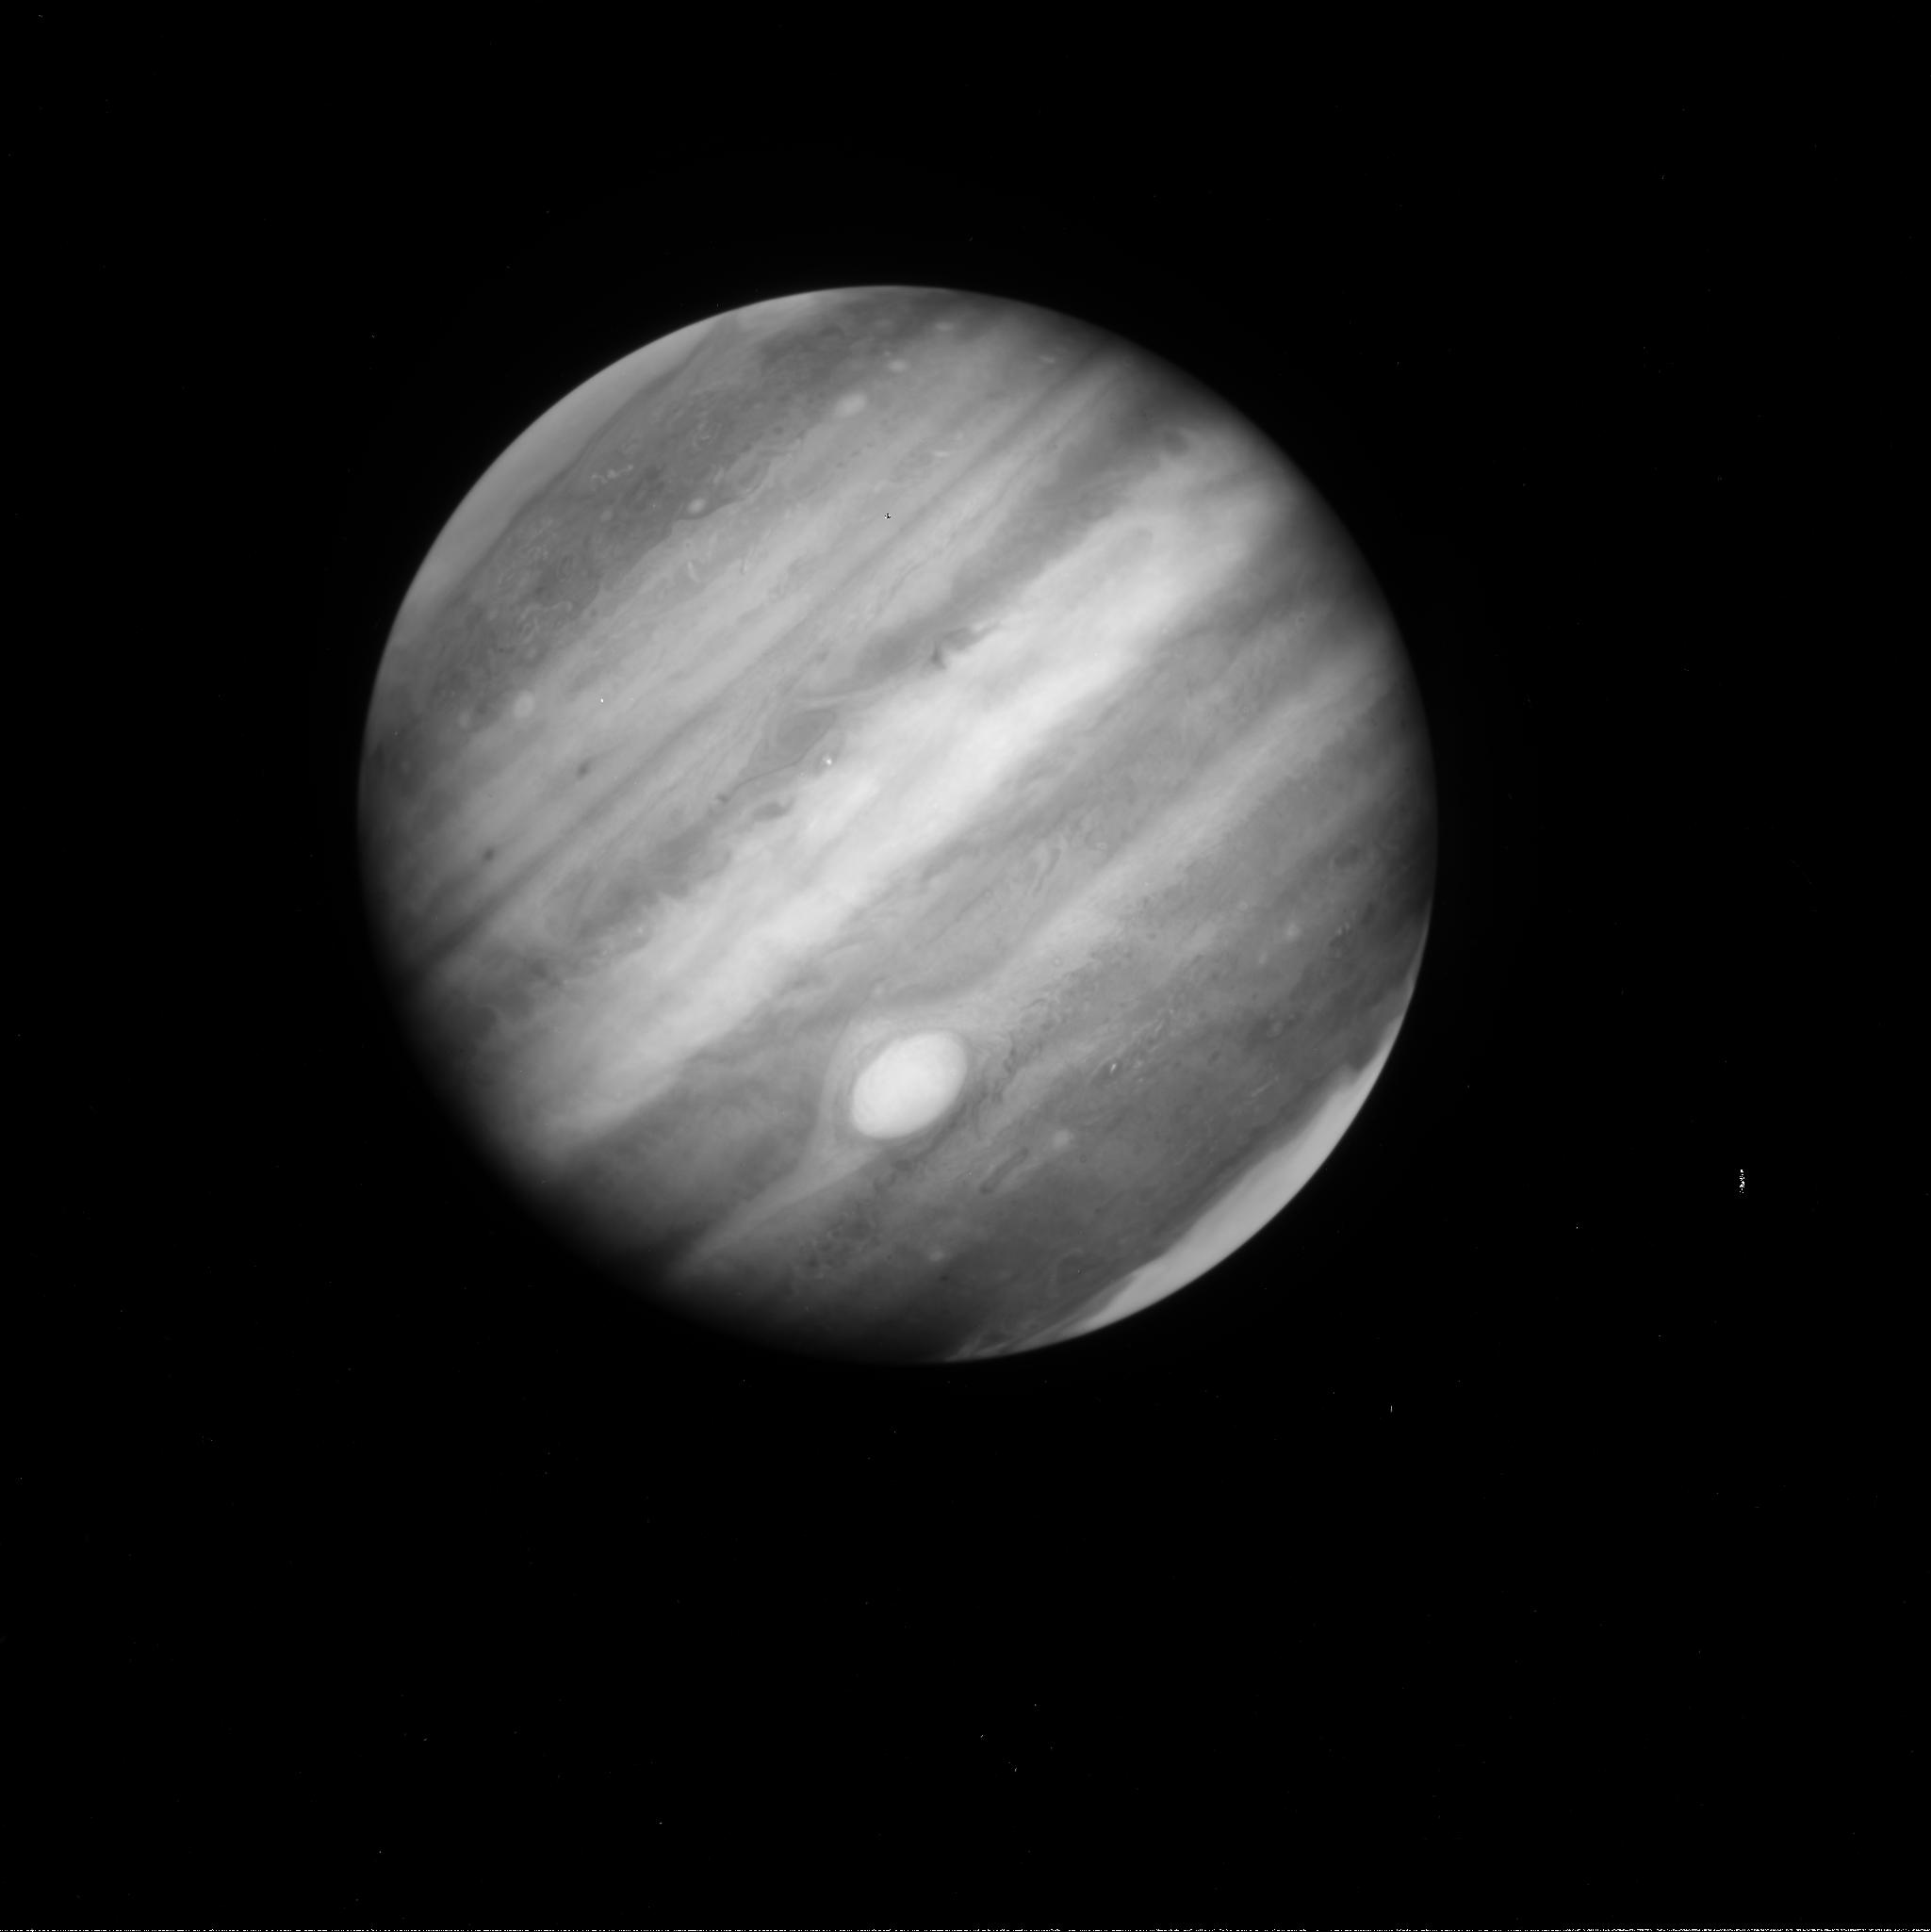
Target: JUPITER-A1. Instrument: WFC3/UVIS. Filter: FQ889N. Exposure: 1 min. Observation ID: ib4v11mtq

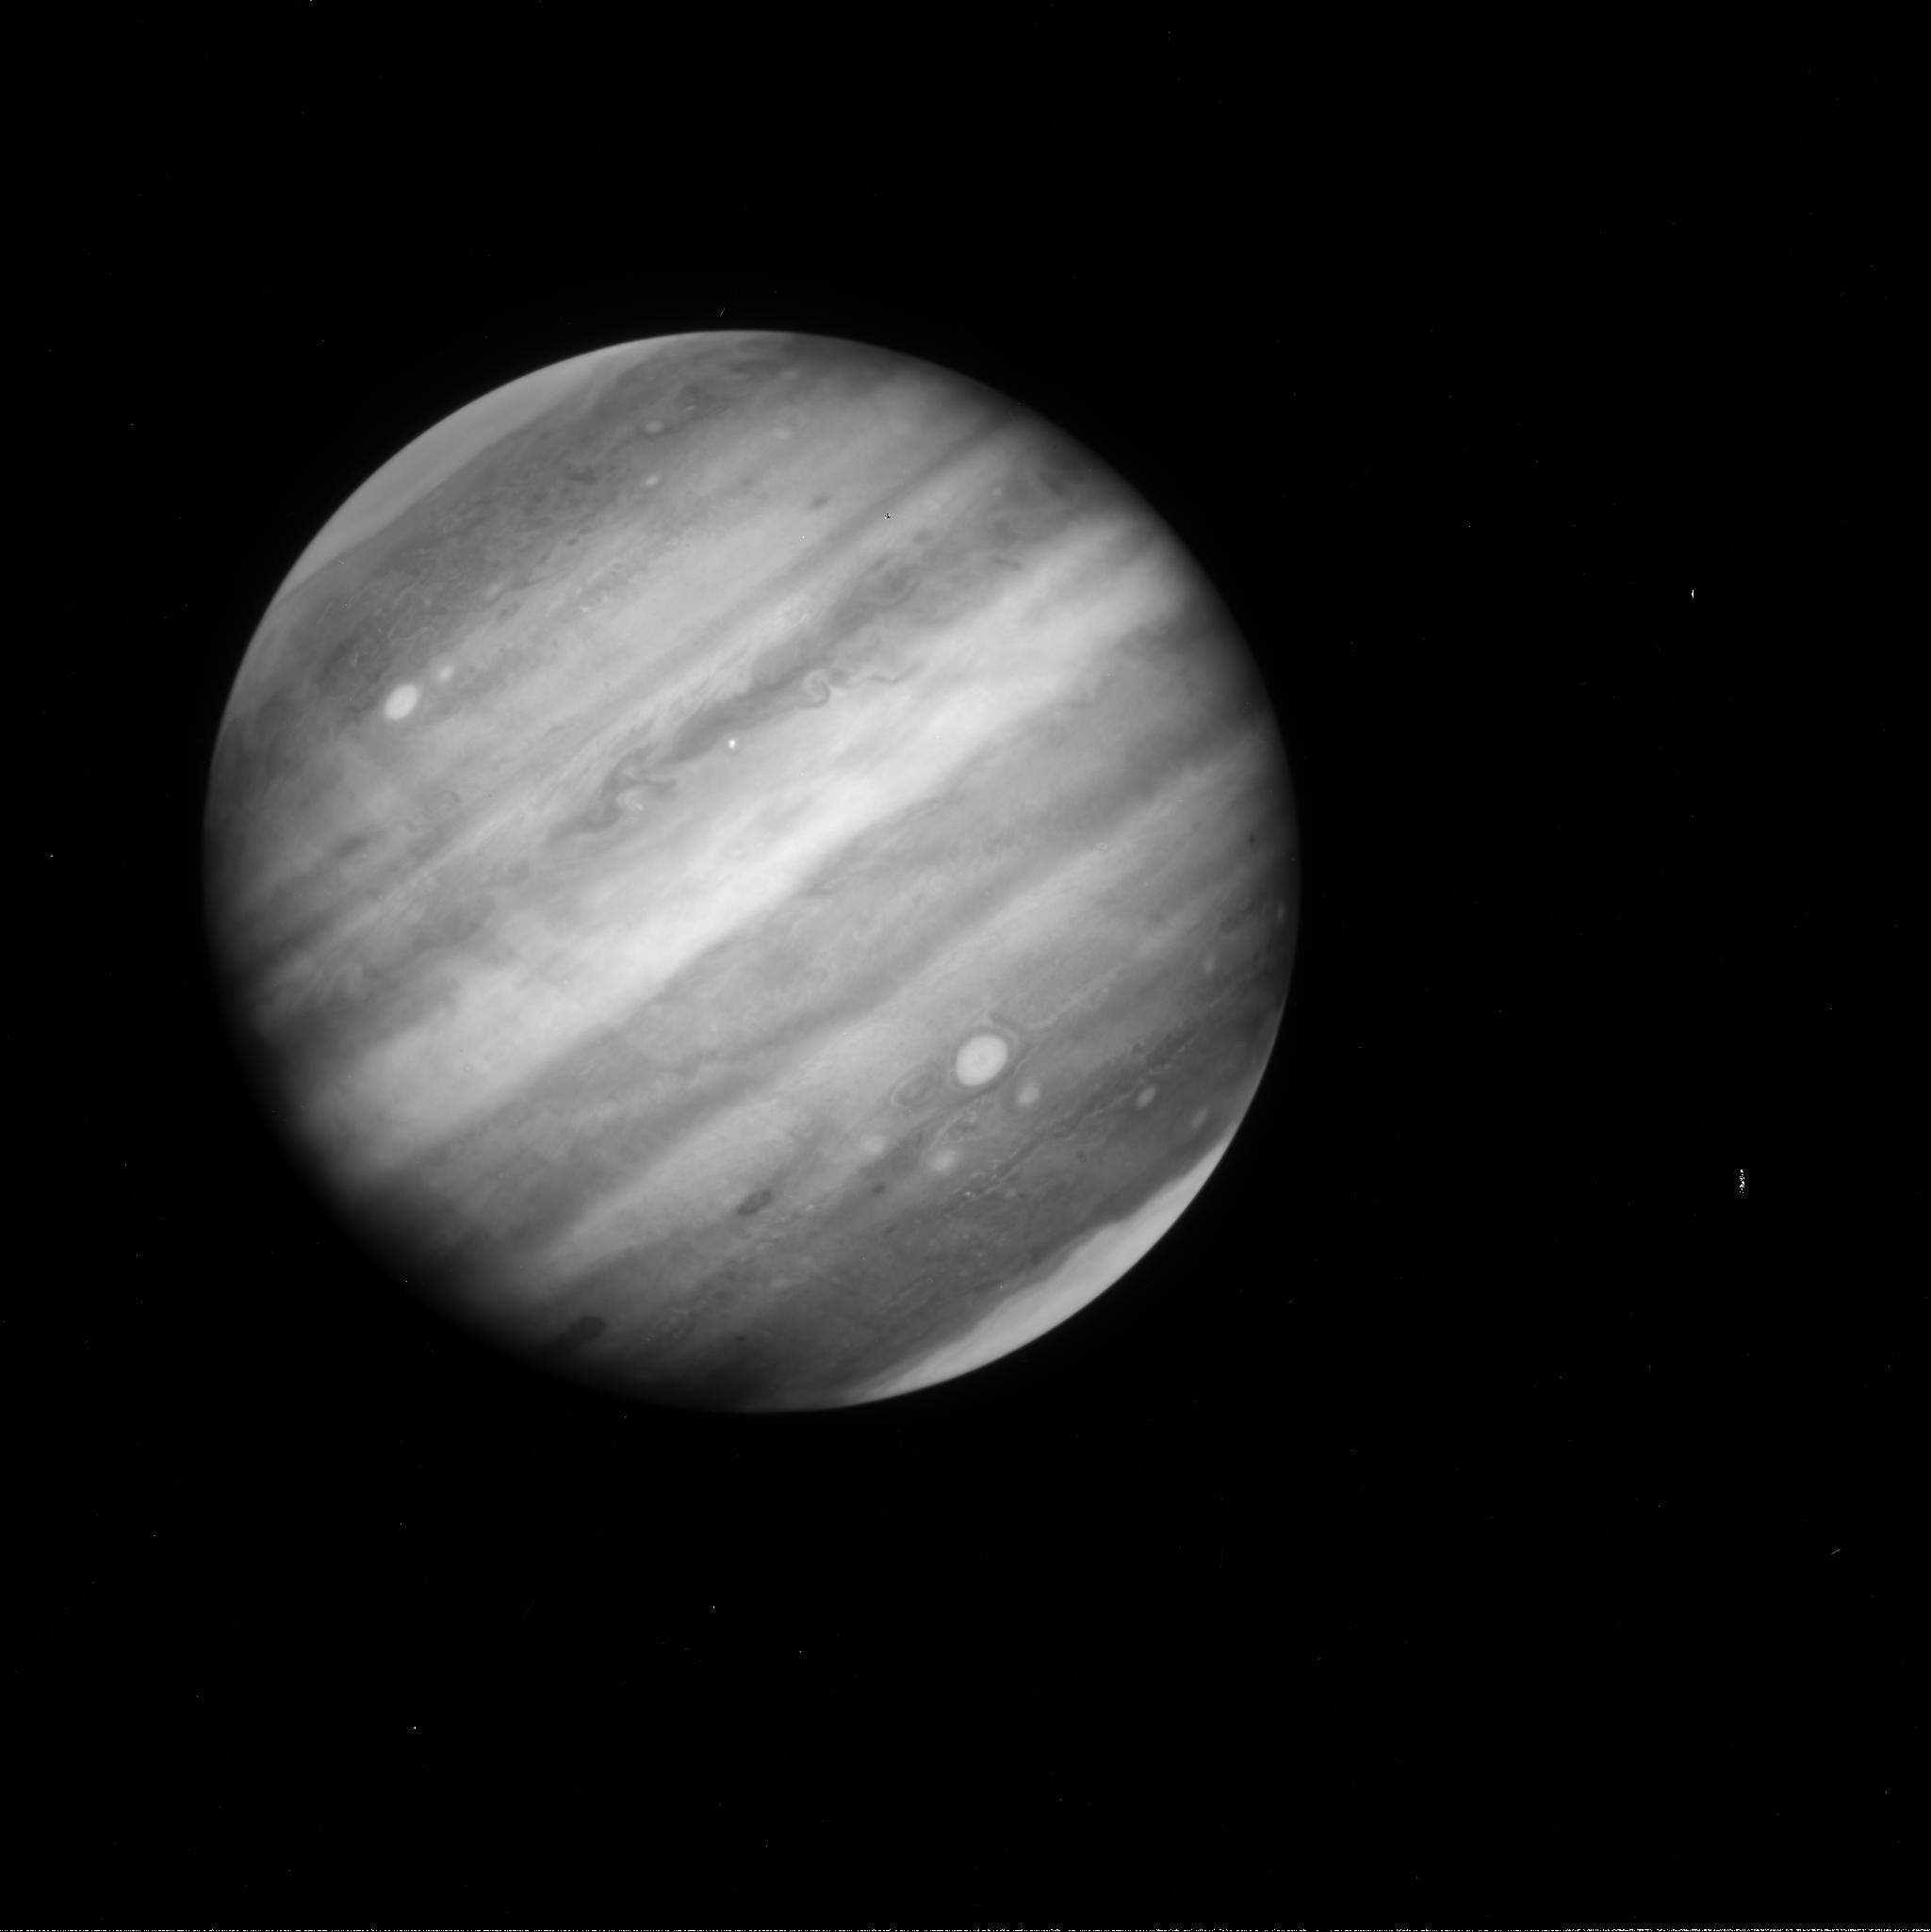
Target: JUPITER-B1. Instrument: WFC3/UVIS. Filter: FQ889N. Exposure: 1 min. Observation ID: ib4v21giq

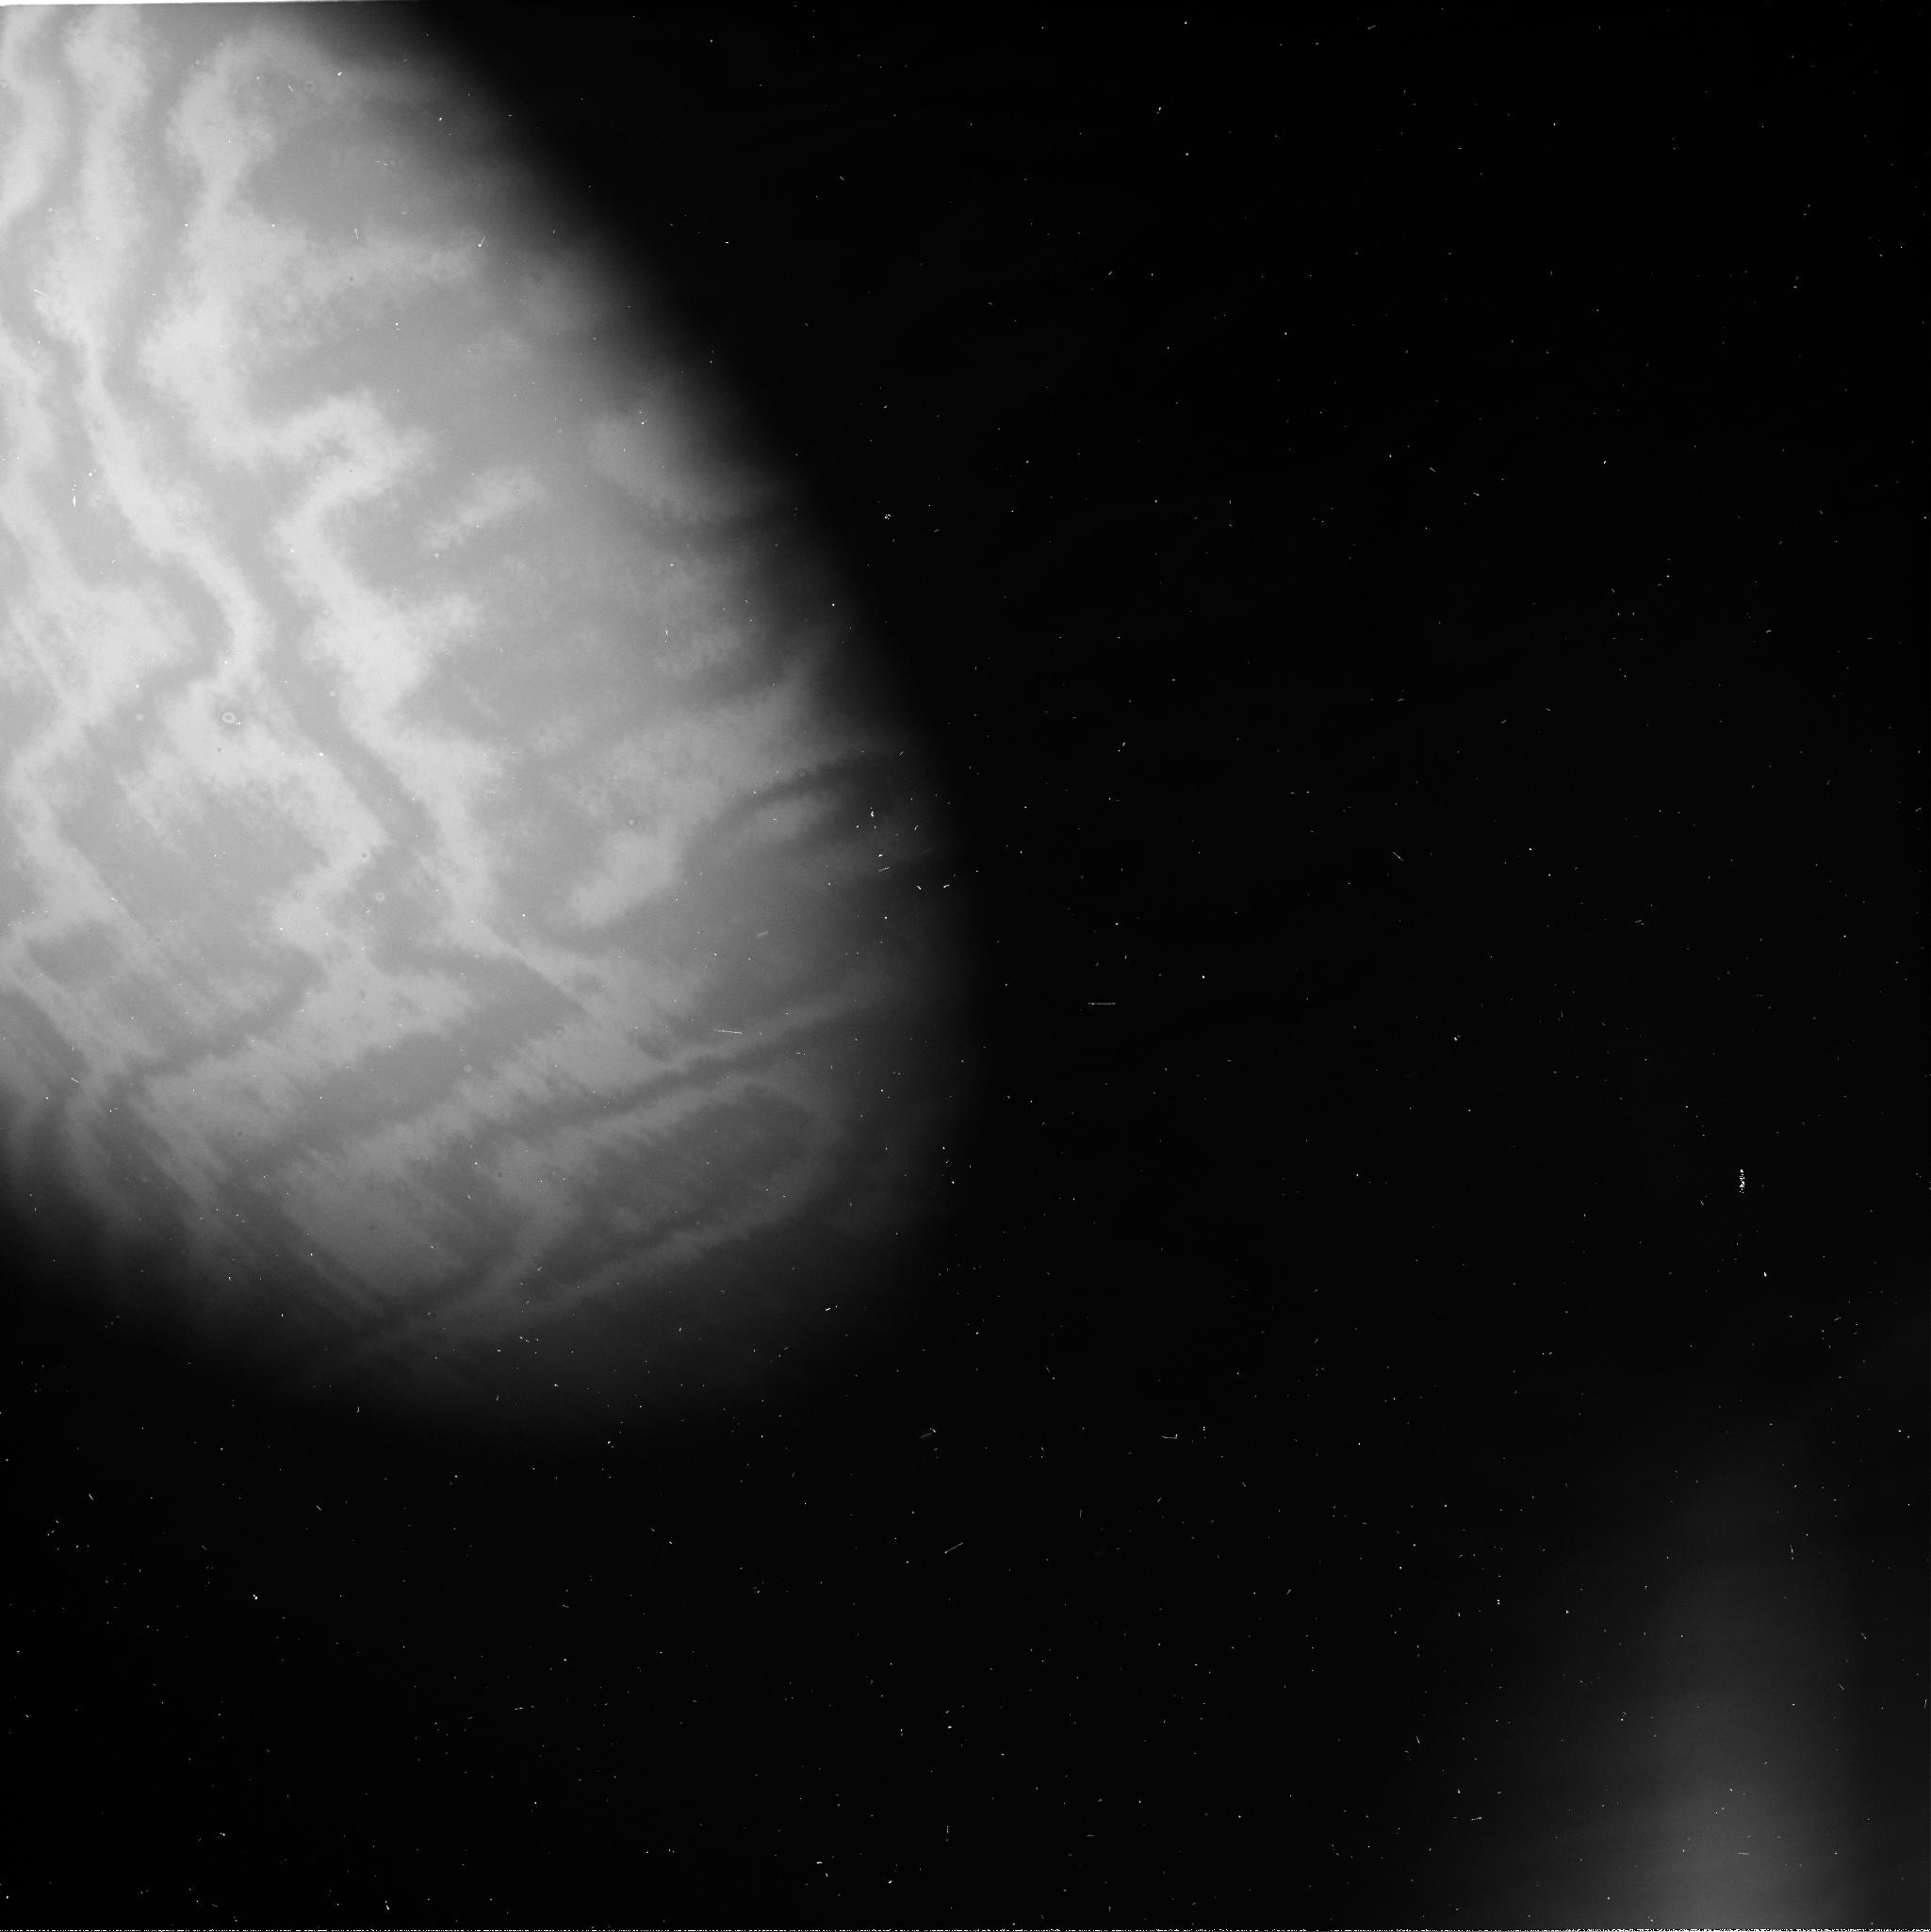
Target: JUPITER-B3. Instrument: WFC3/UVIS. Filter: FQ889N. Exposure: 1 min. Observation ID: ib4v23h6q

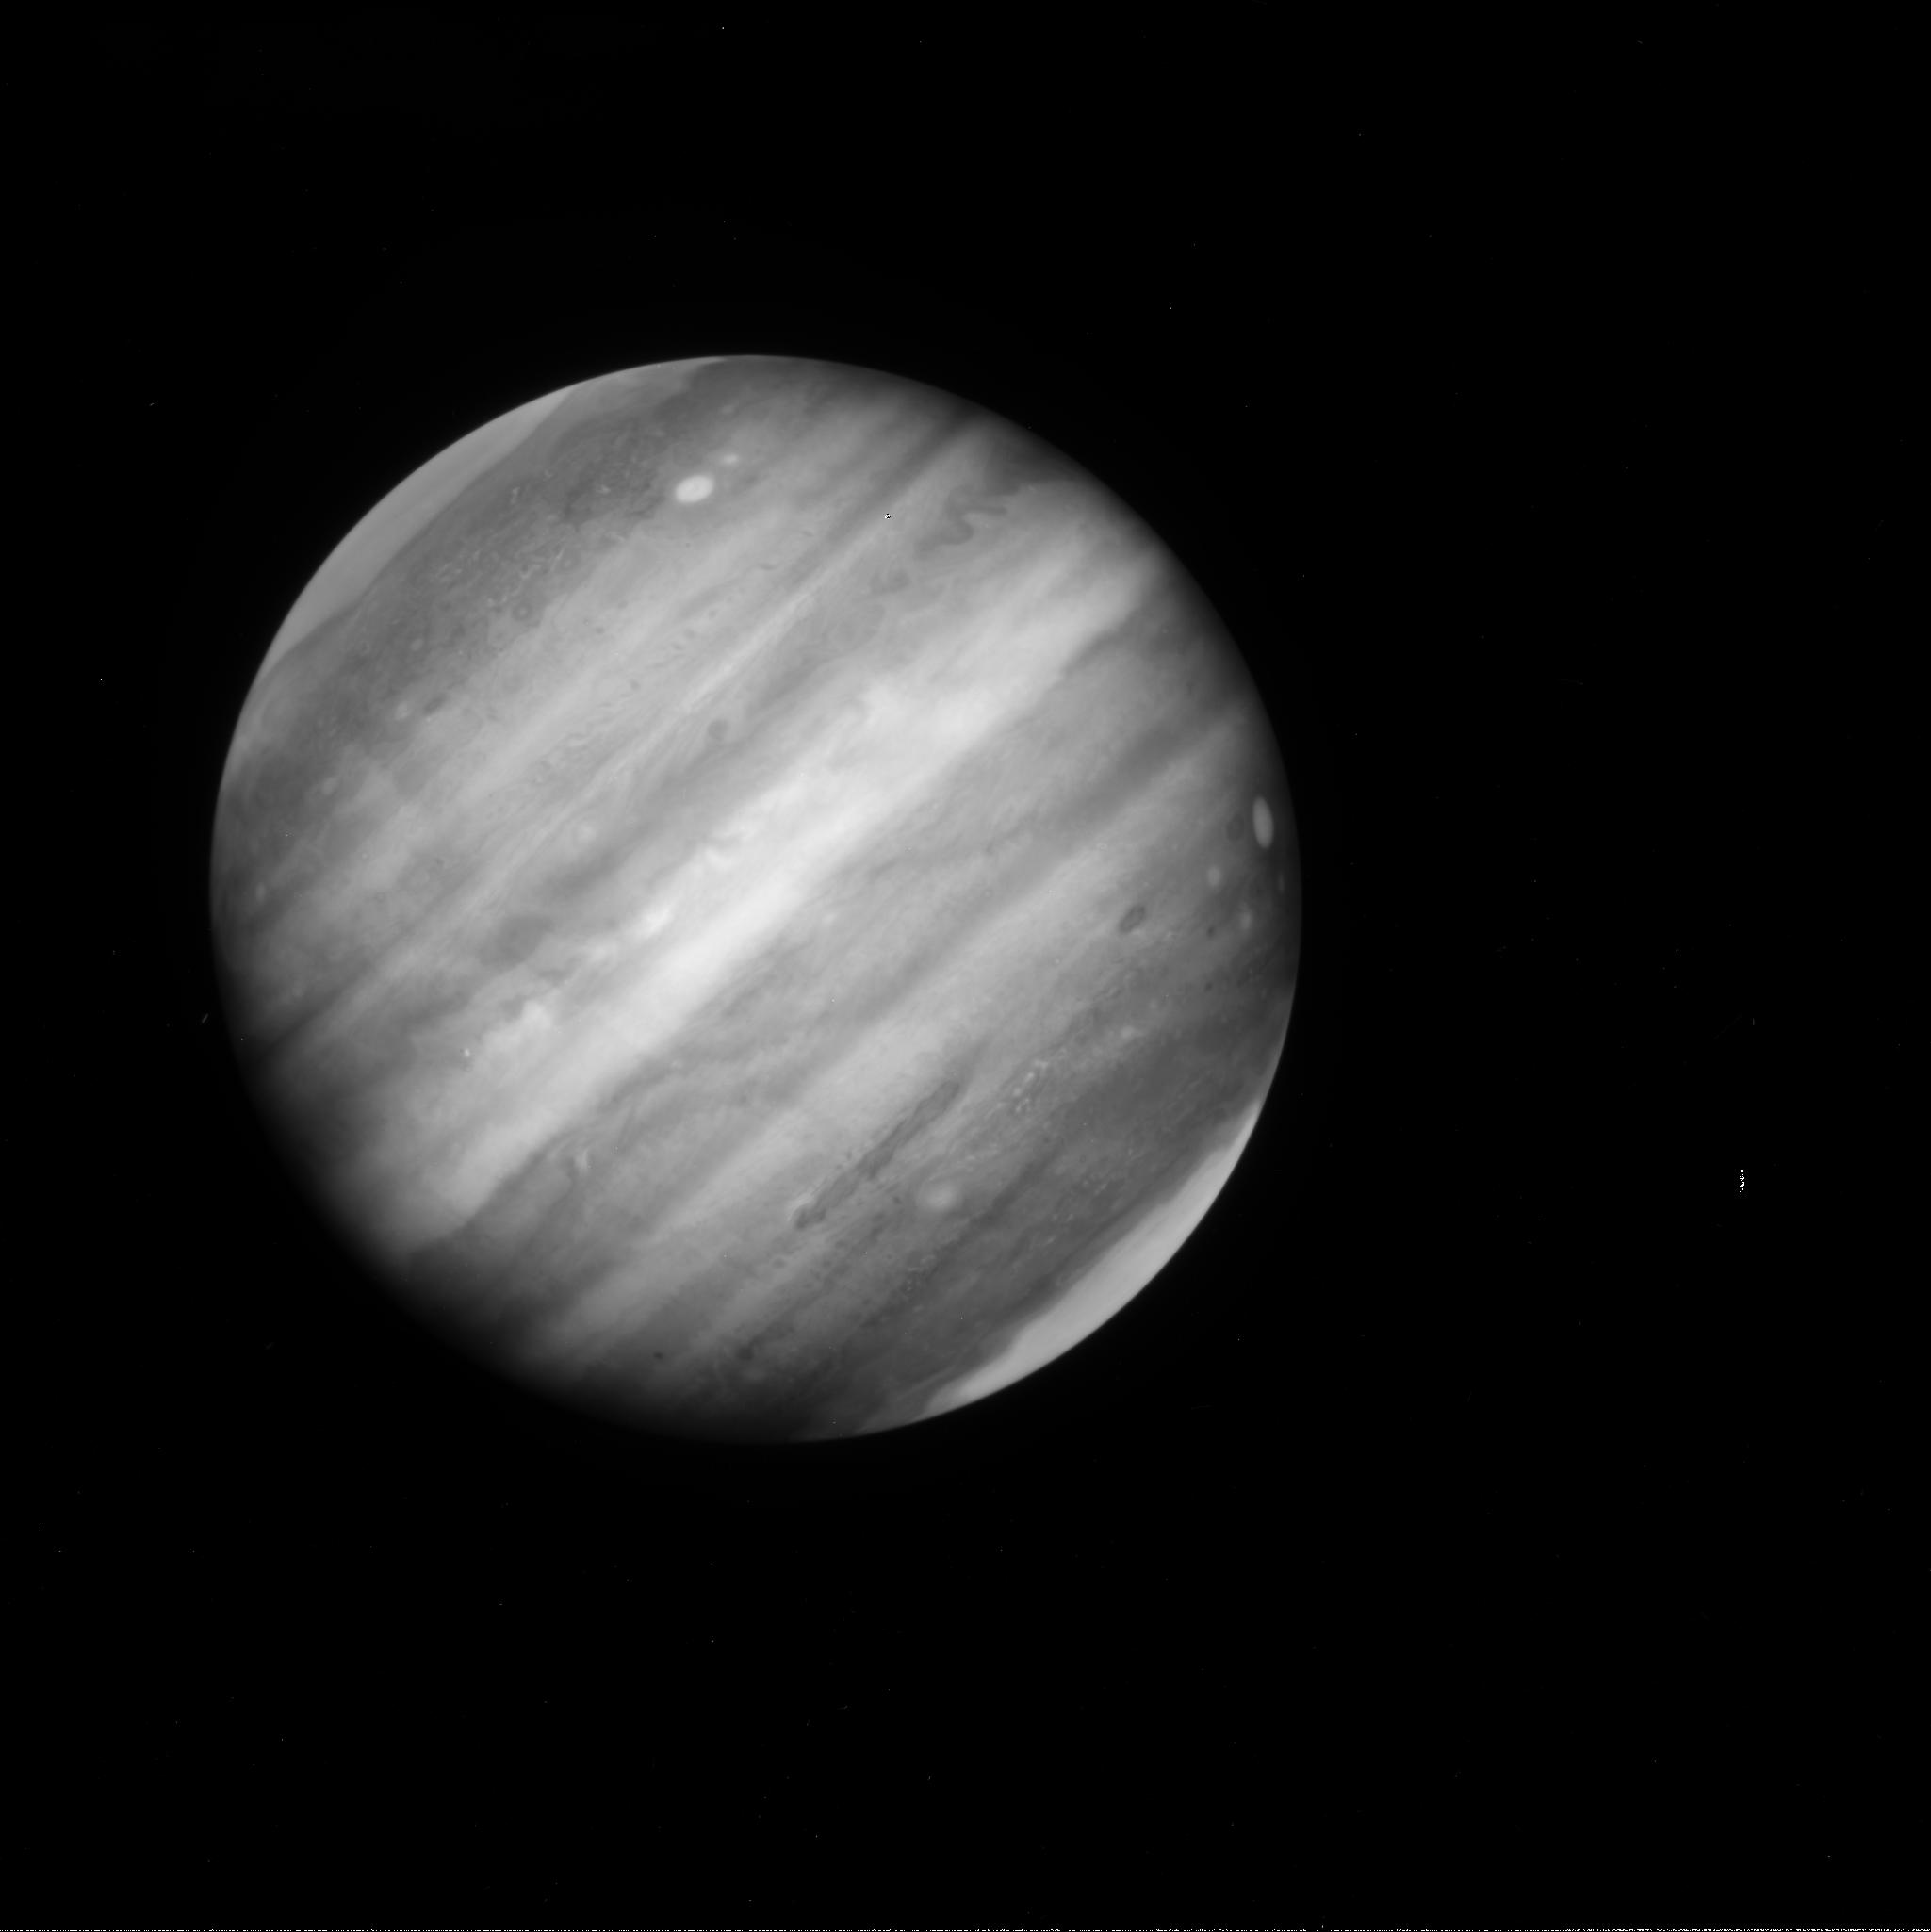
Target: JUPITER-B2. Instrument: WFC3/UVIS. Filter: FQ889N. Exposure: 1 min. Observation ID: ib4v22guq

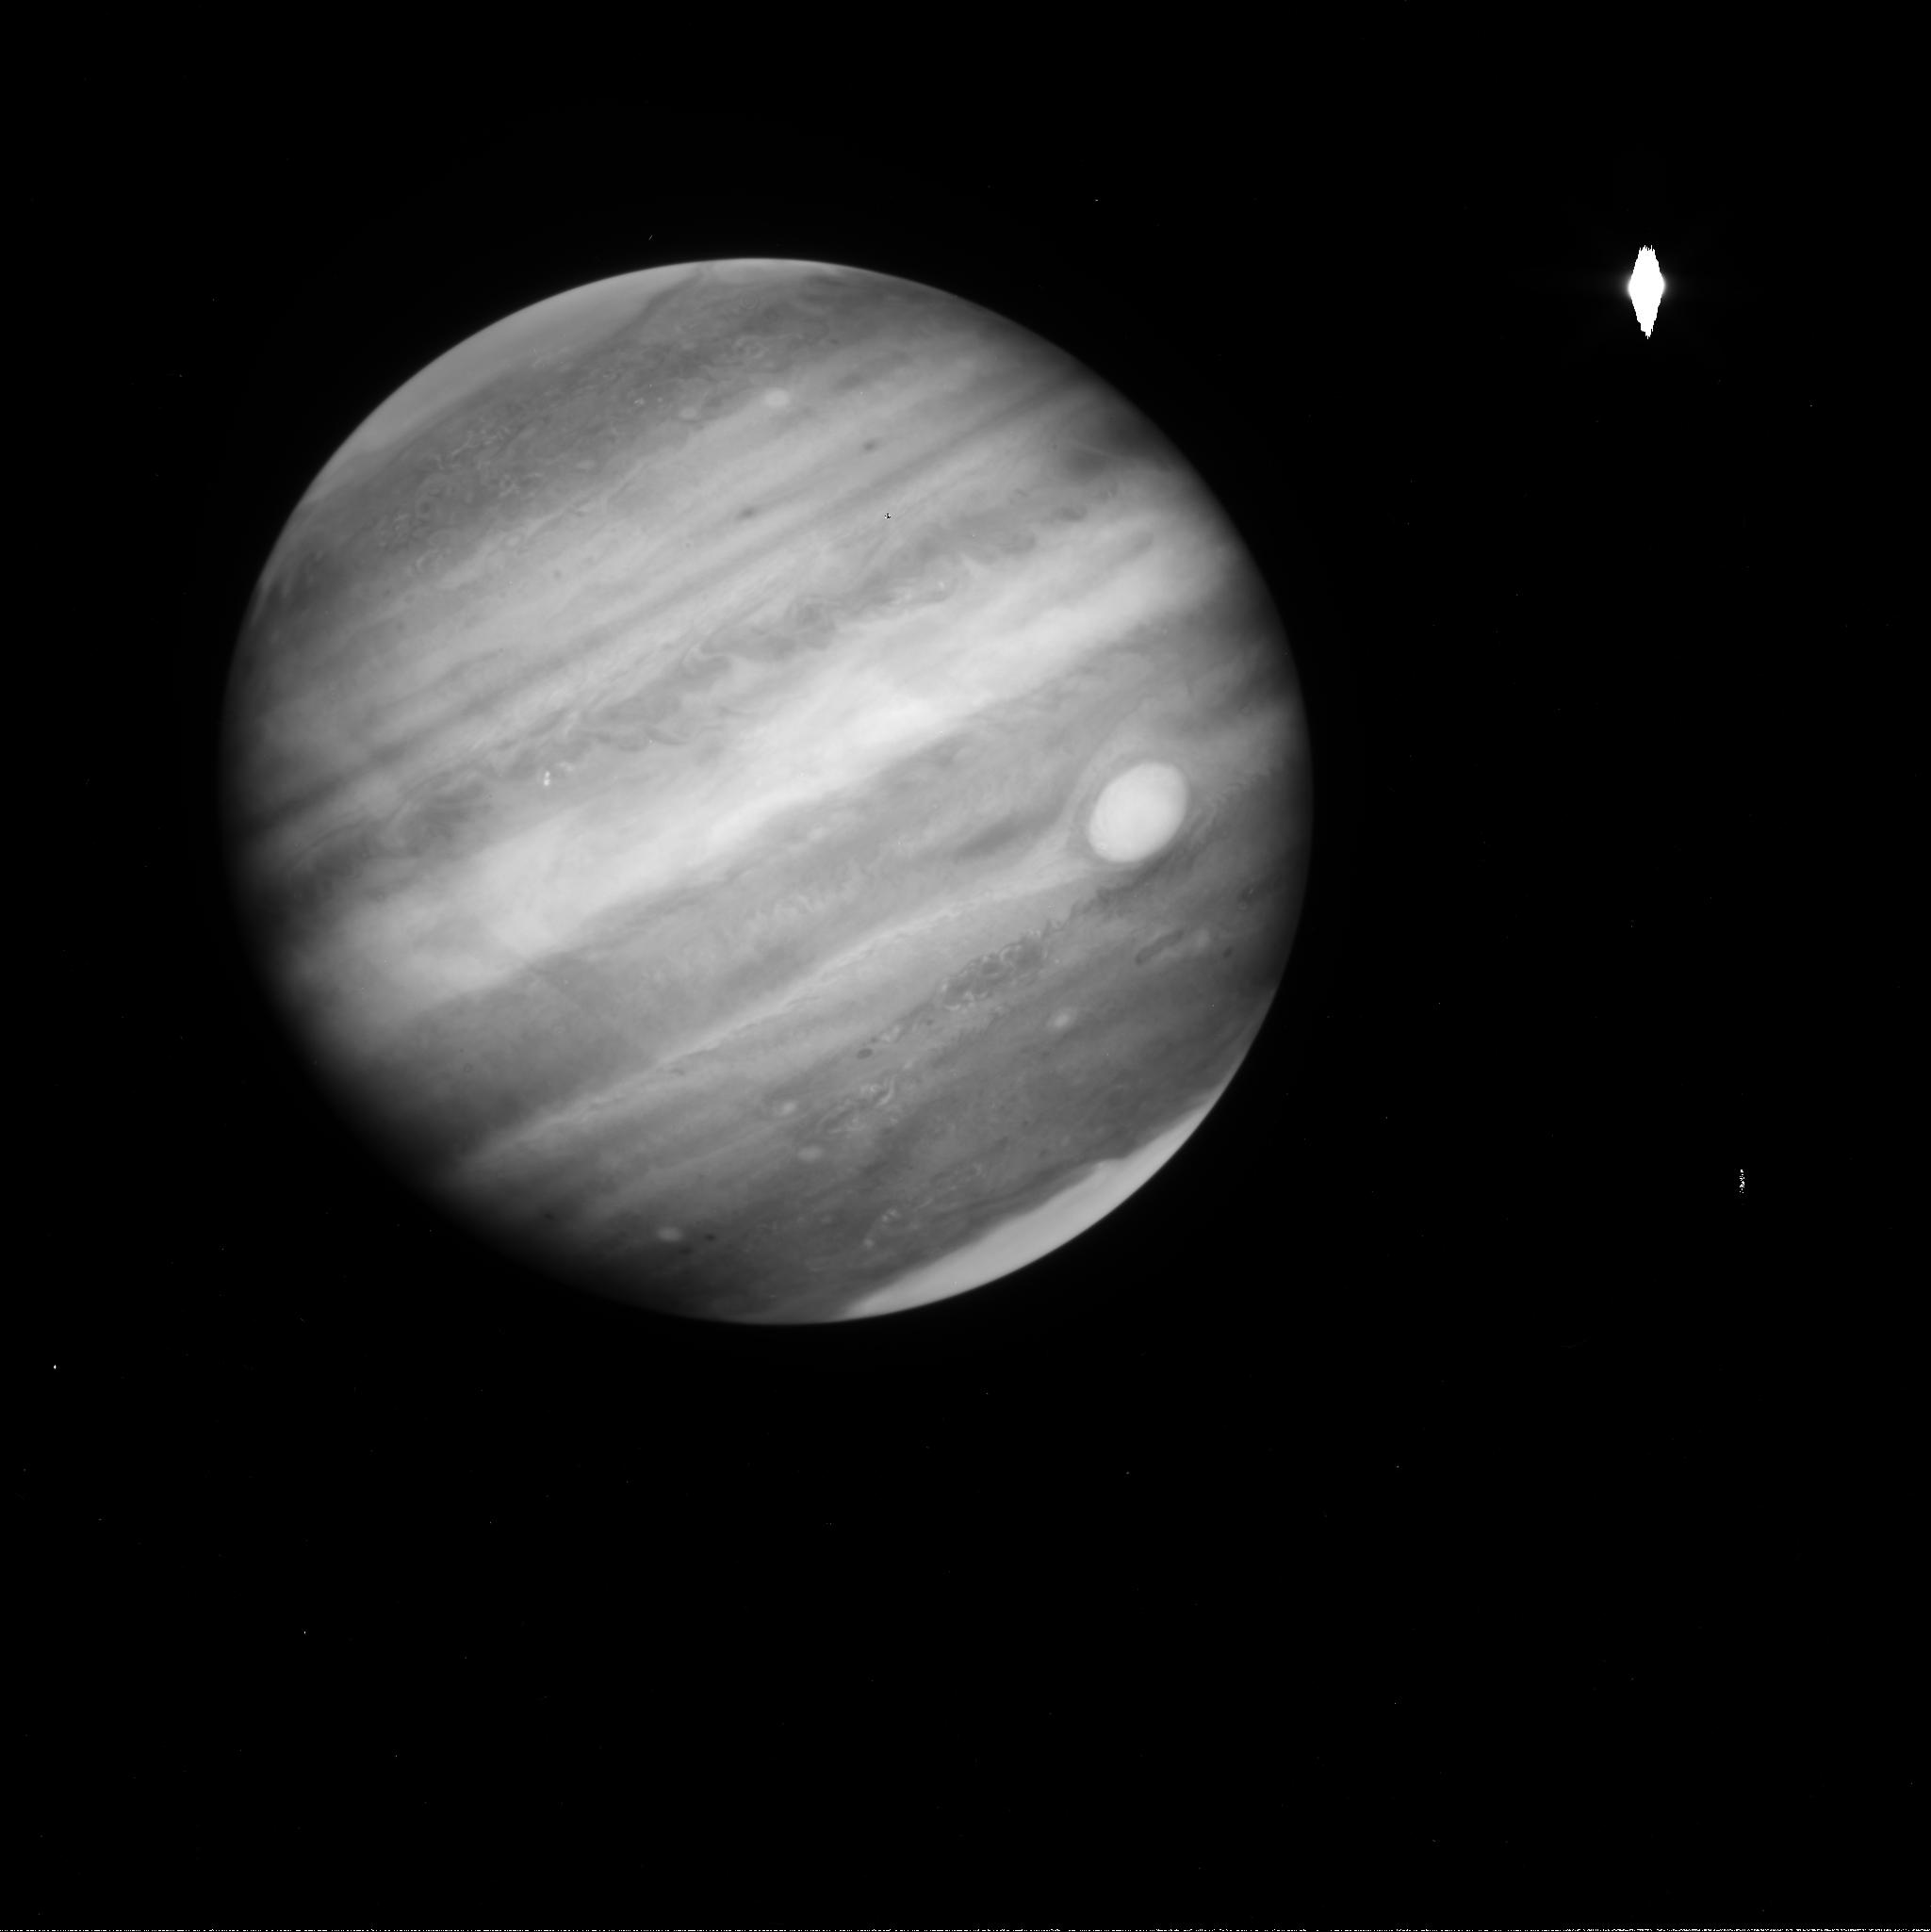
Target: JUPITER-A2. Instrument: WFC3/UVIS. Filter: FQ889N. Exposure: 1 min. Observation ID: ib4v12n7q

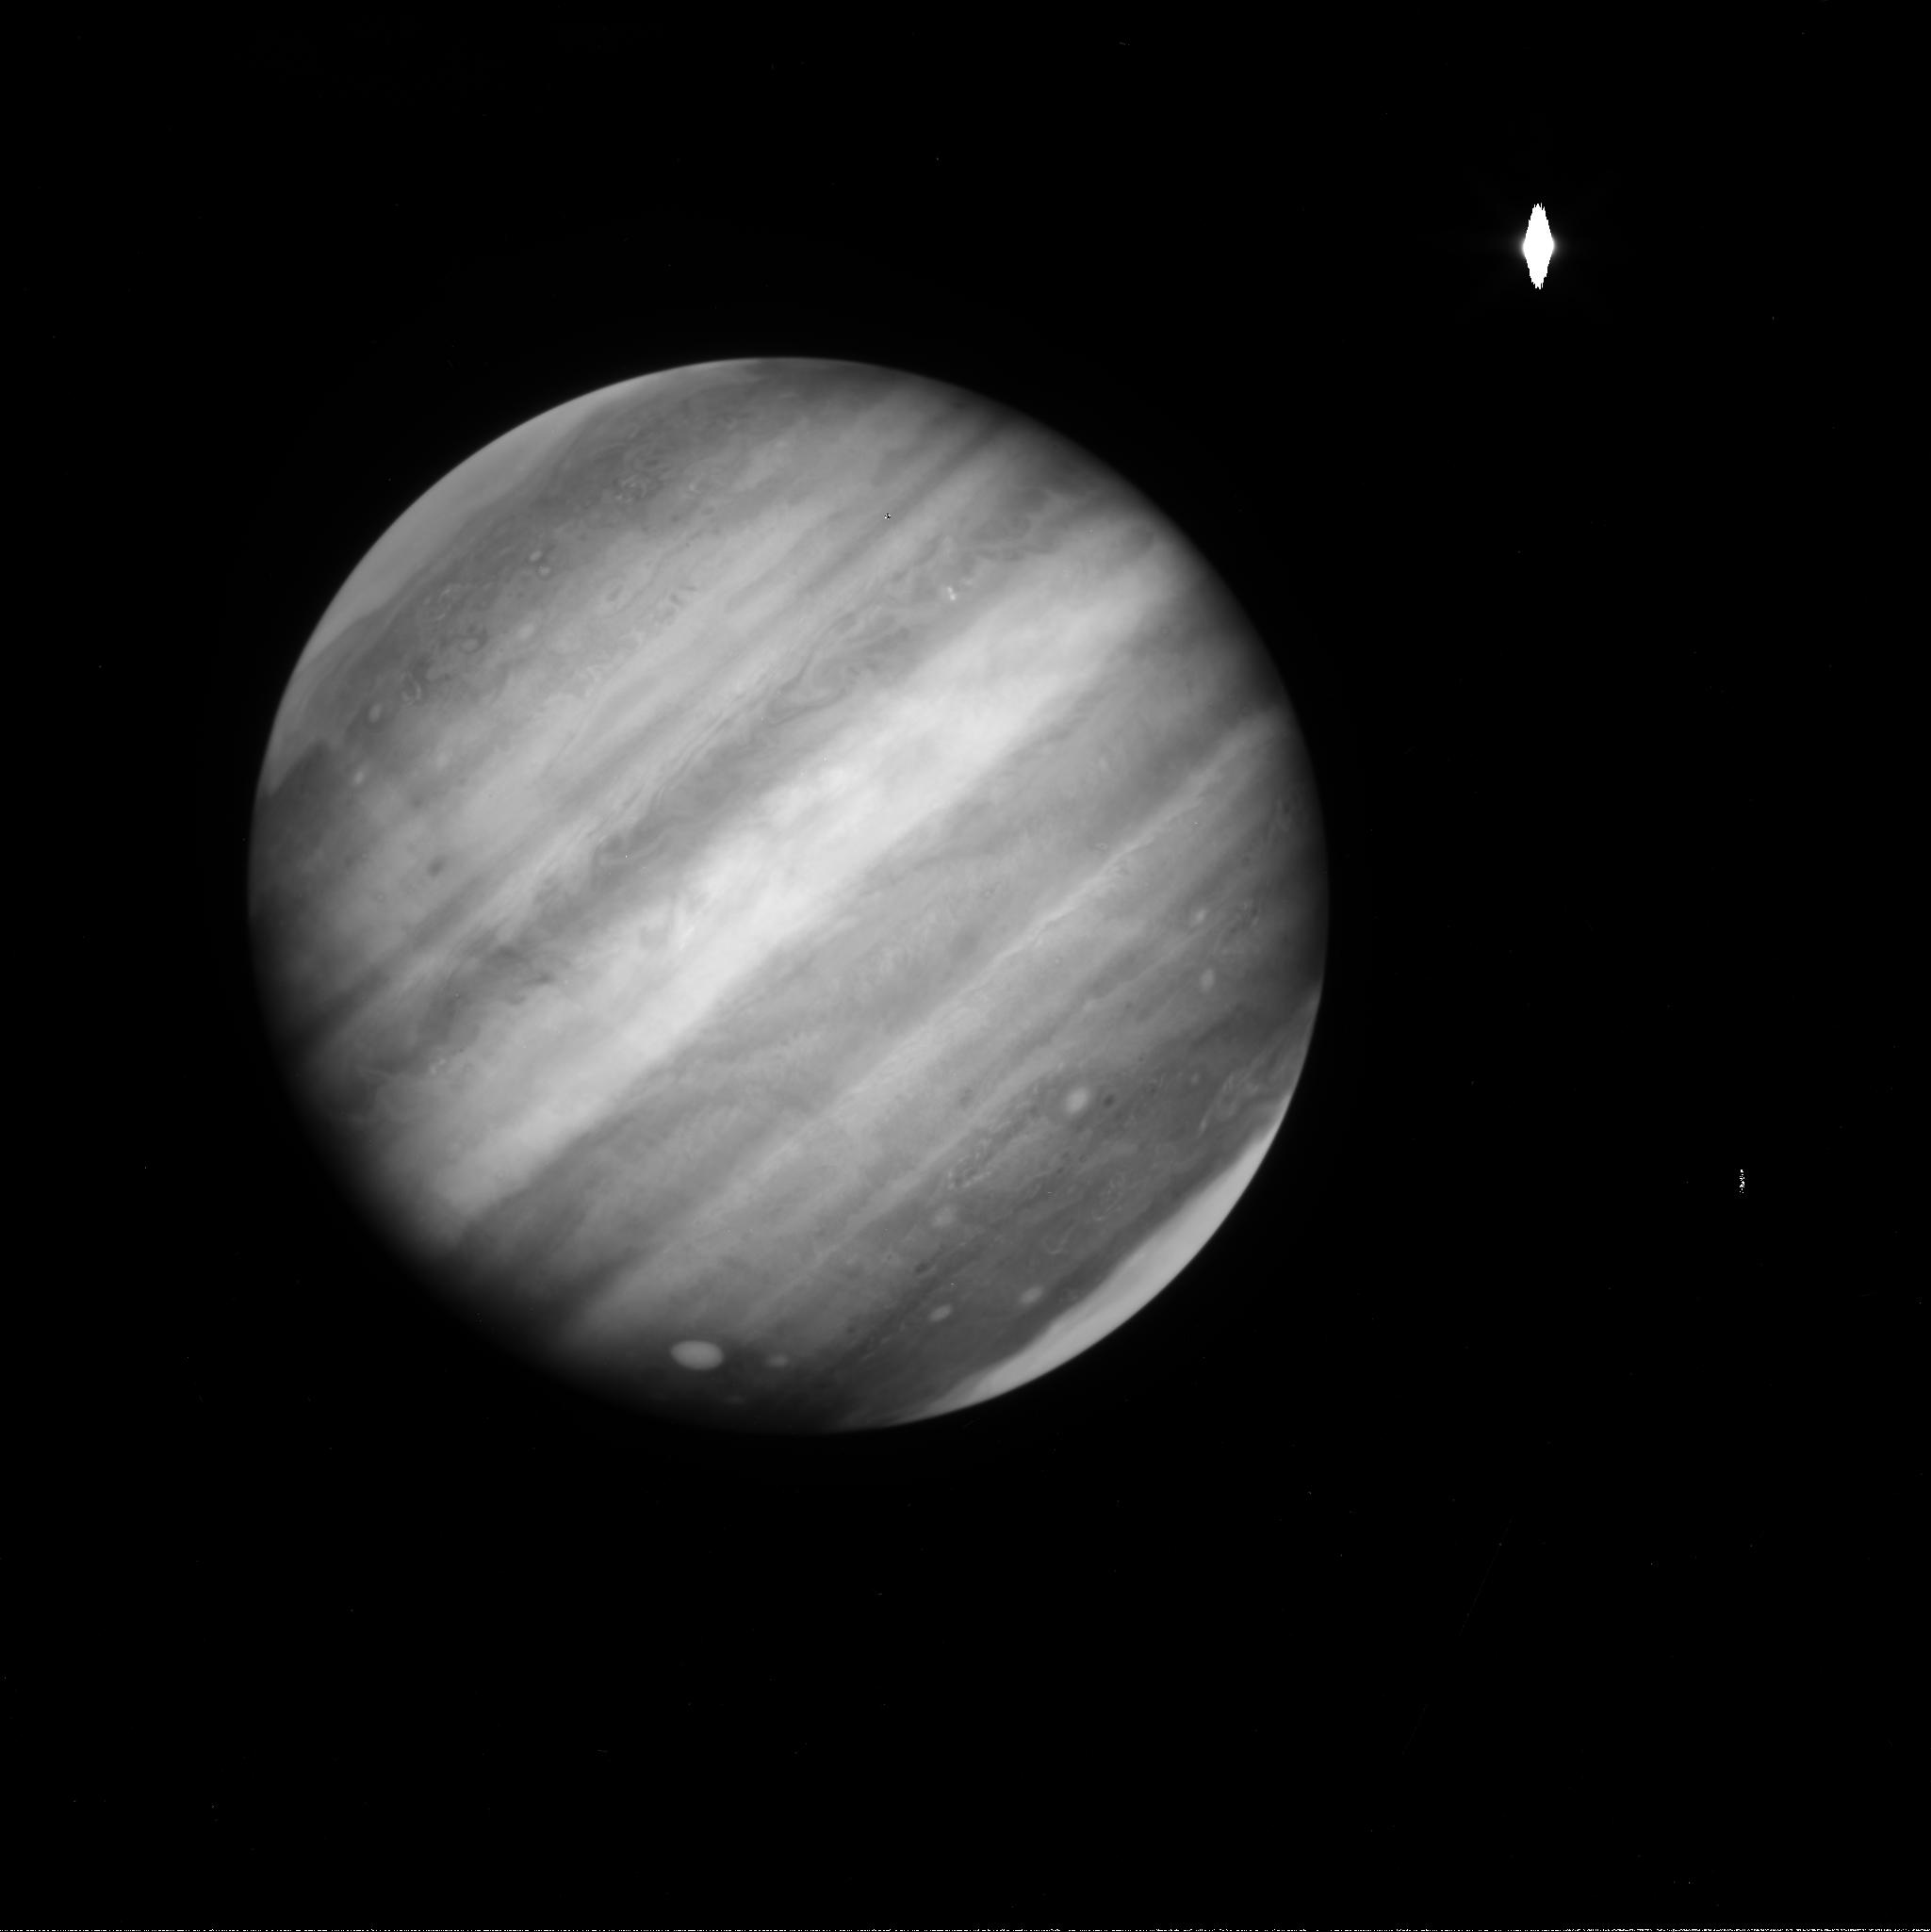
Target: JUPITER-A3. Instrument: WFC3/UVIS. Filter: FQ889N. Exposure: 1 min. Observation ID: ib4v13nkq

Jovian Upheaval and its Impact on Vortices (PI: de Pater, Imke)

We propose observations of Jupiter with global coverage at high resolution to quantify changes in its atmosphere during and following the global upheaval. Only HST has the capability to obtain images with enough spatial resolution and contrast to extract velocity fields (we will use our newly developed technique to accomplish this), and with WFC3 we can image Jupiter in its entirety in a single exposure. We are in particular interested in the Red Oval BA: Will the Oval be long-lived, remain red, or turn white again, disappear? Both the merger of its precursors, and change in color has never before been witnessed. The Great Red Spot: This storm system appears to decrease in size and has become rounder, both as derived from its associated cloud deck, but also from its potential vorticity, a more dynamically-relevant quantity. How will the GRS evolve? Will it swallow the new vortices detected in amateur images at this same latitude band? How will this effect the potential vorticity? In addition, we hope to understand Disturbances and stagnation points, both of which were detected during the present global upheaval: are these cyclonic regions, can they spawn anticyclones (as suggested by amateur images)?